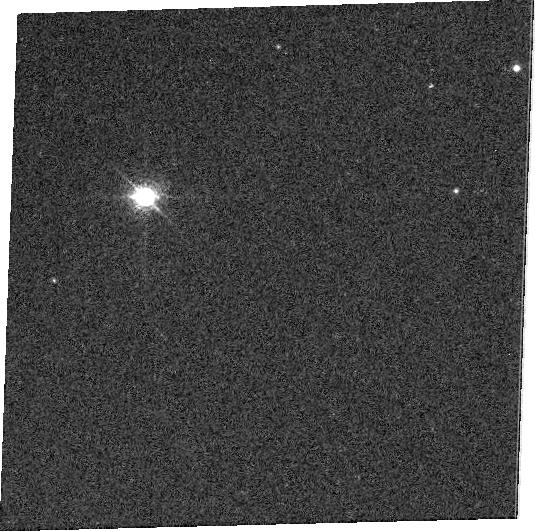
Target: GD71. Instrument: ACS/WFC. Filter: FR931N. Exposure: 6 min. Observation ID: j8c106050

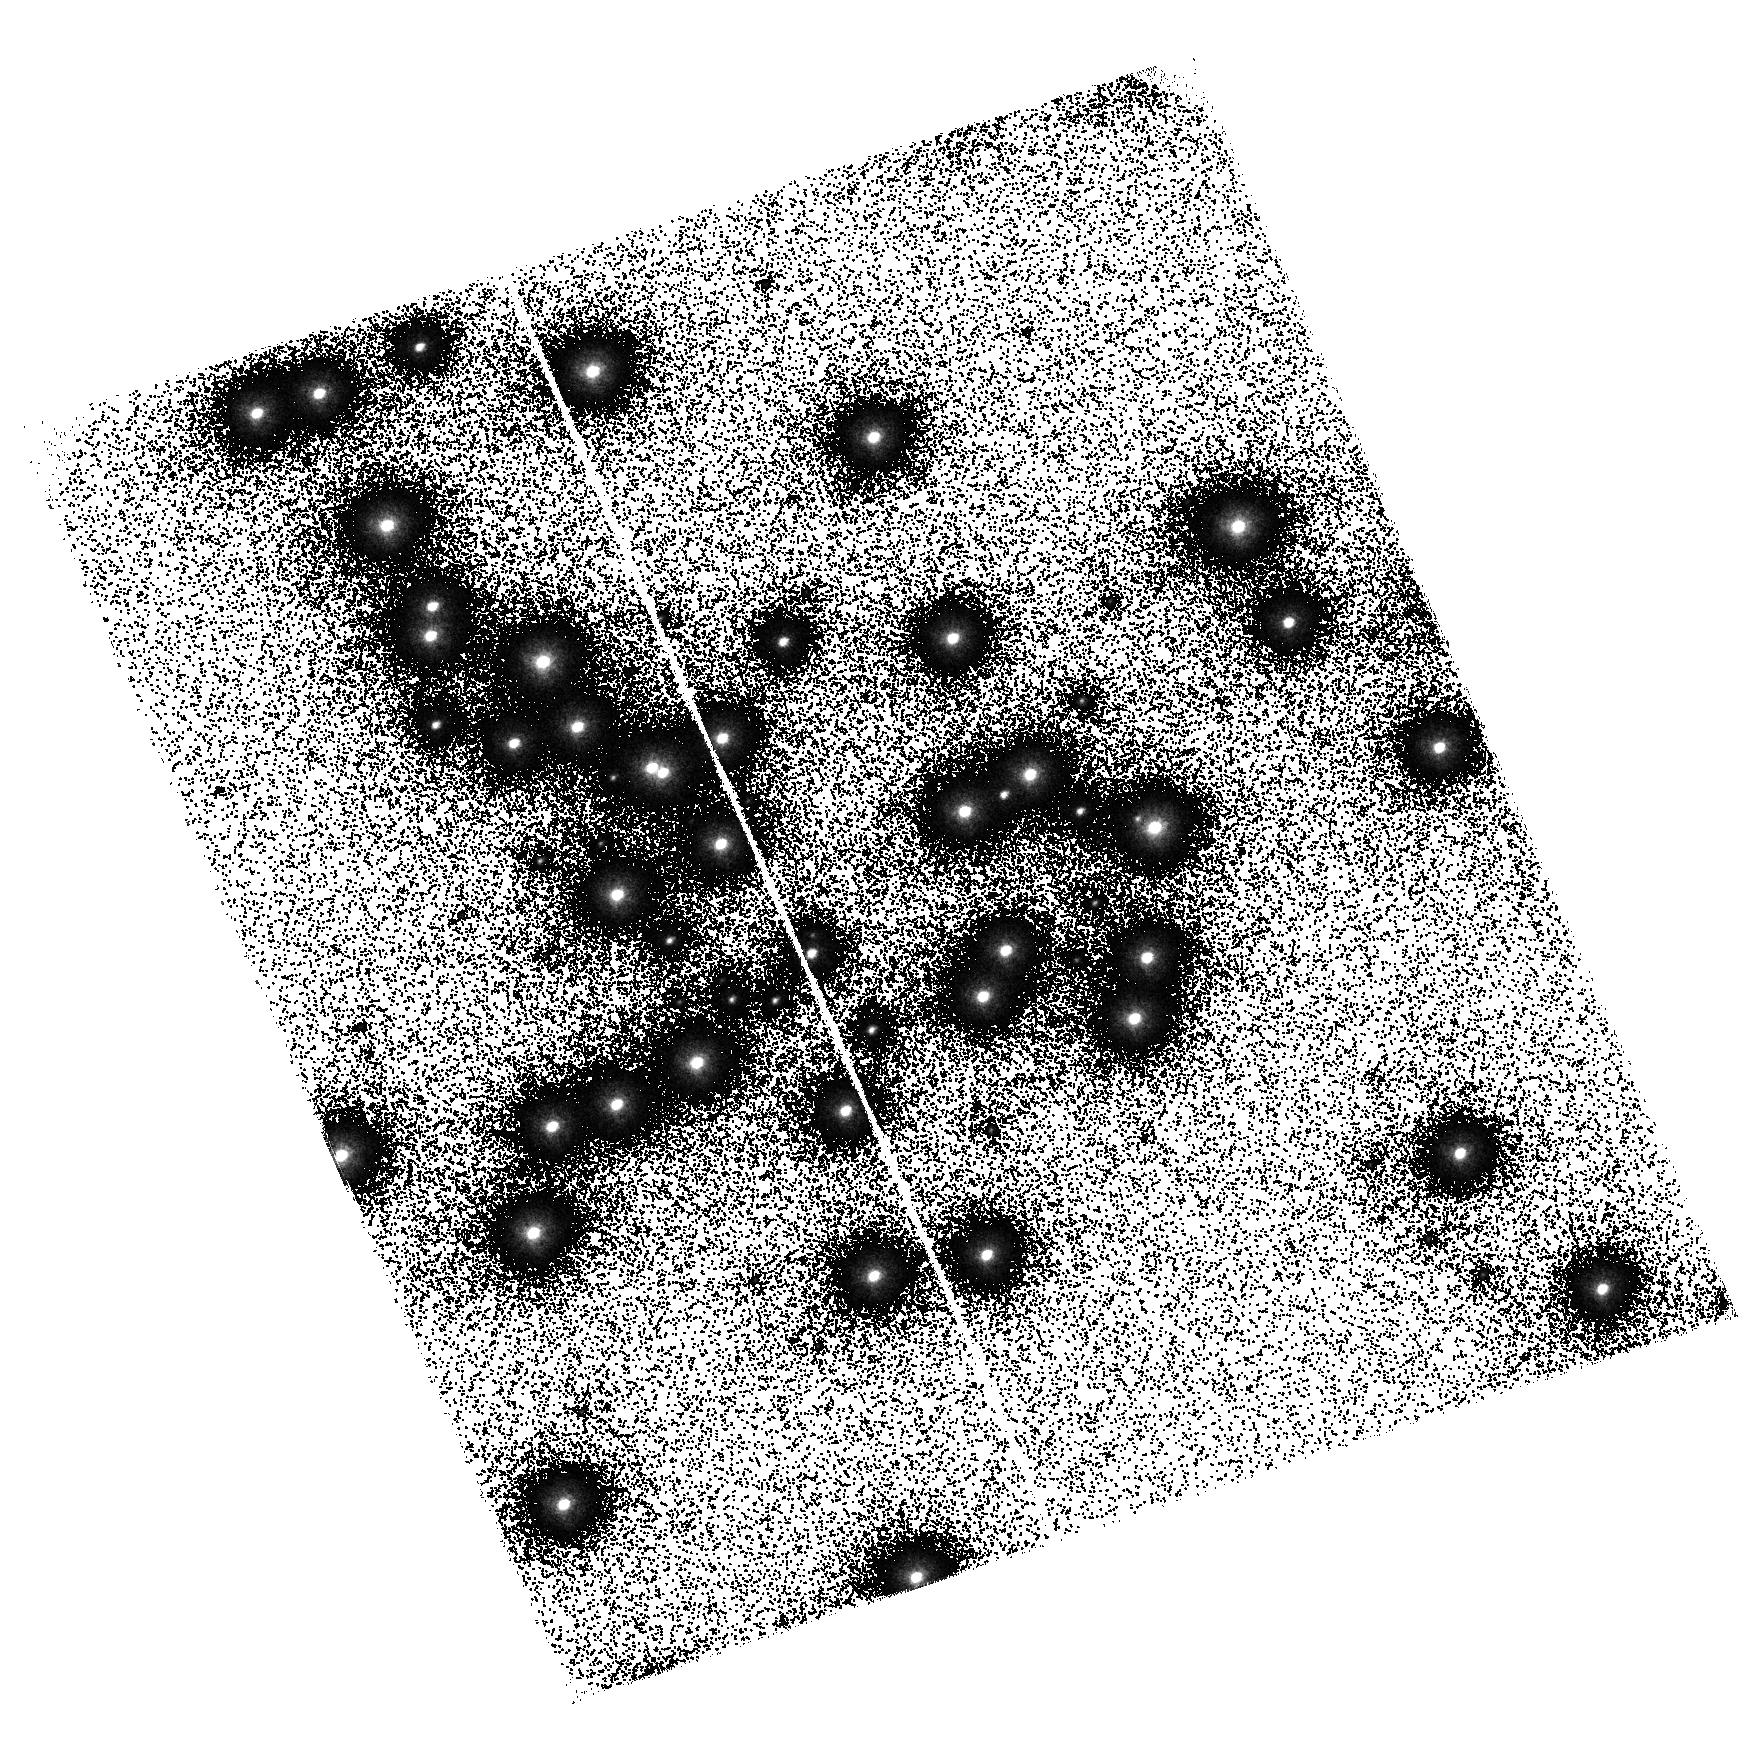
Target: NGC6681-STAR1. Instrument: ACS/SBC. Filter: F125LP. Exposure: 4 min. Observation ID: hst_9020_01_acs_sbc_f125lp_j8c101

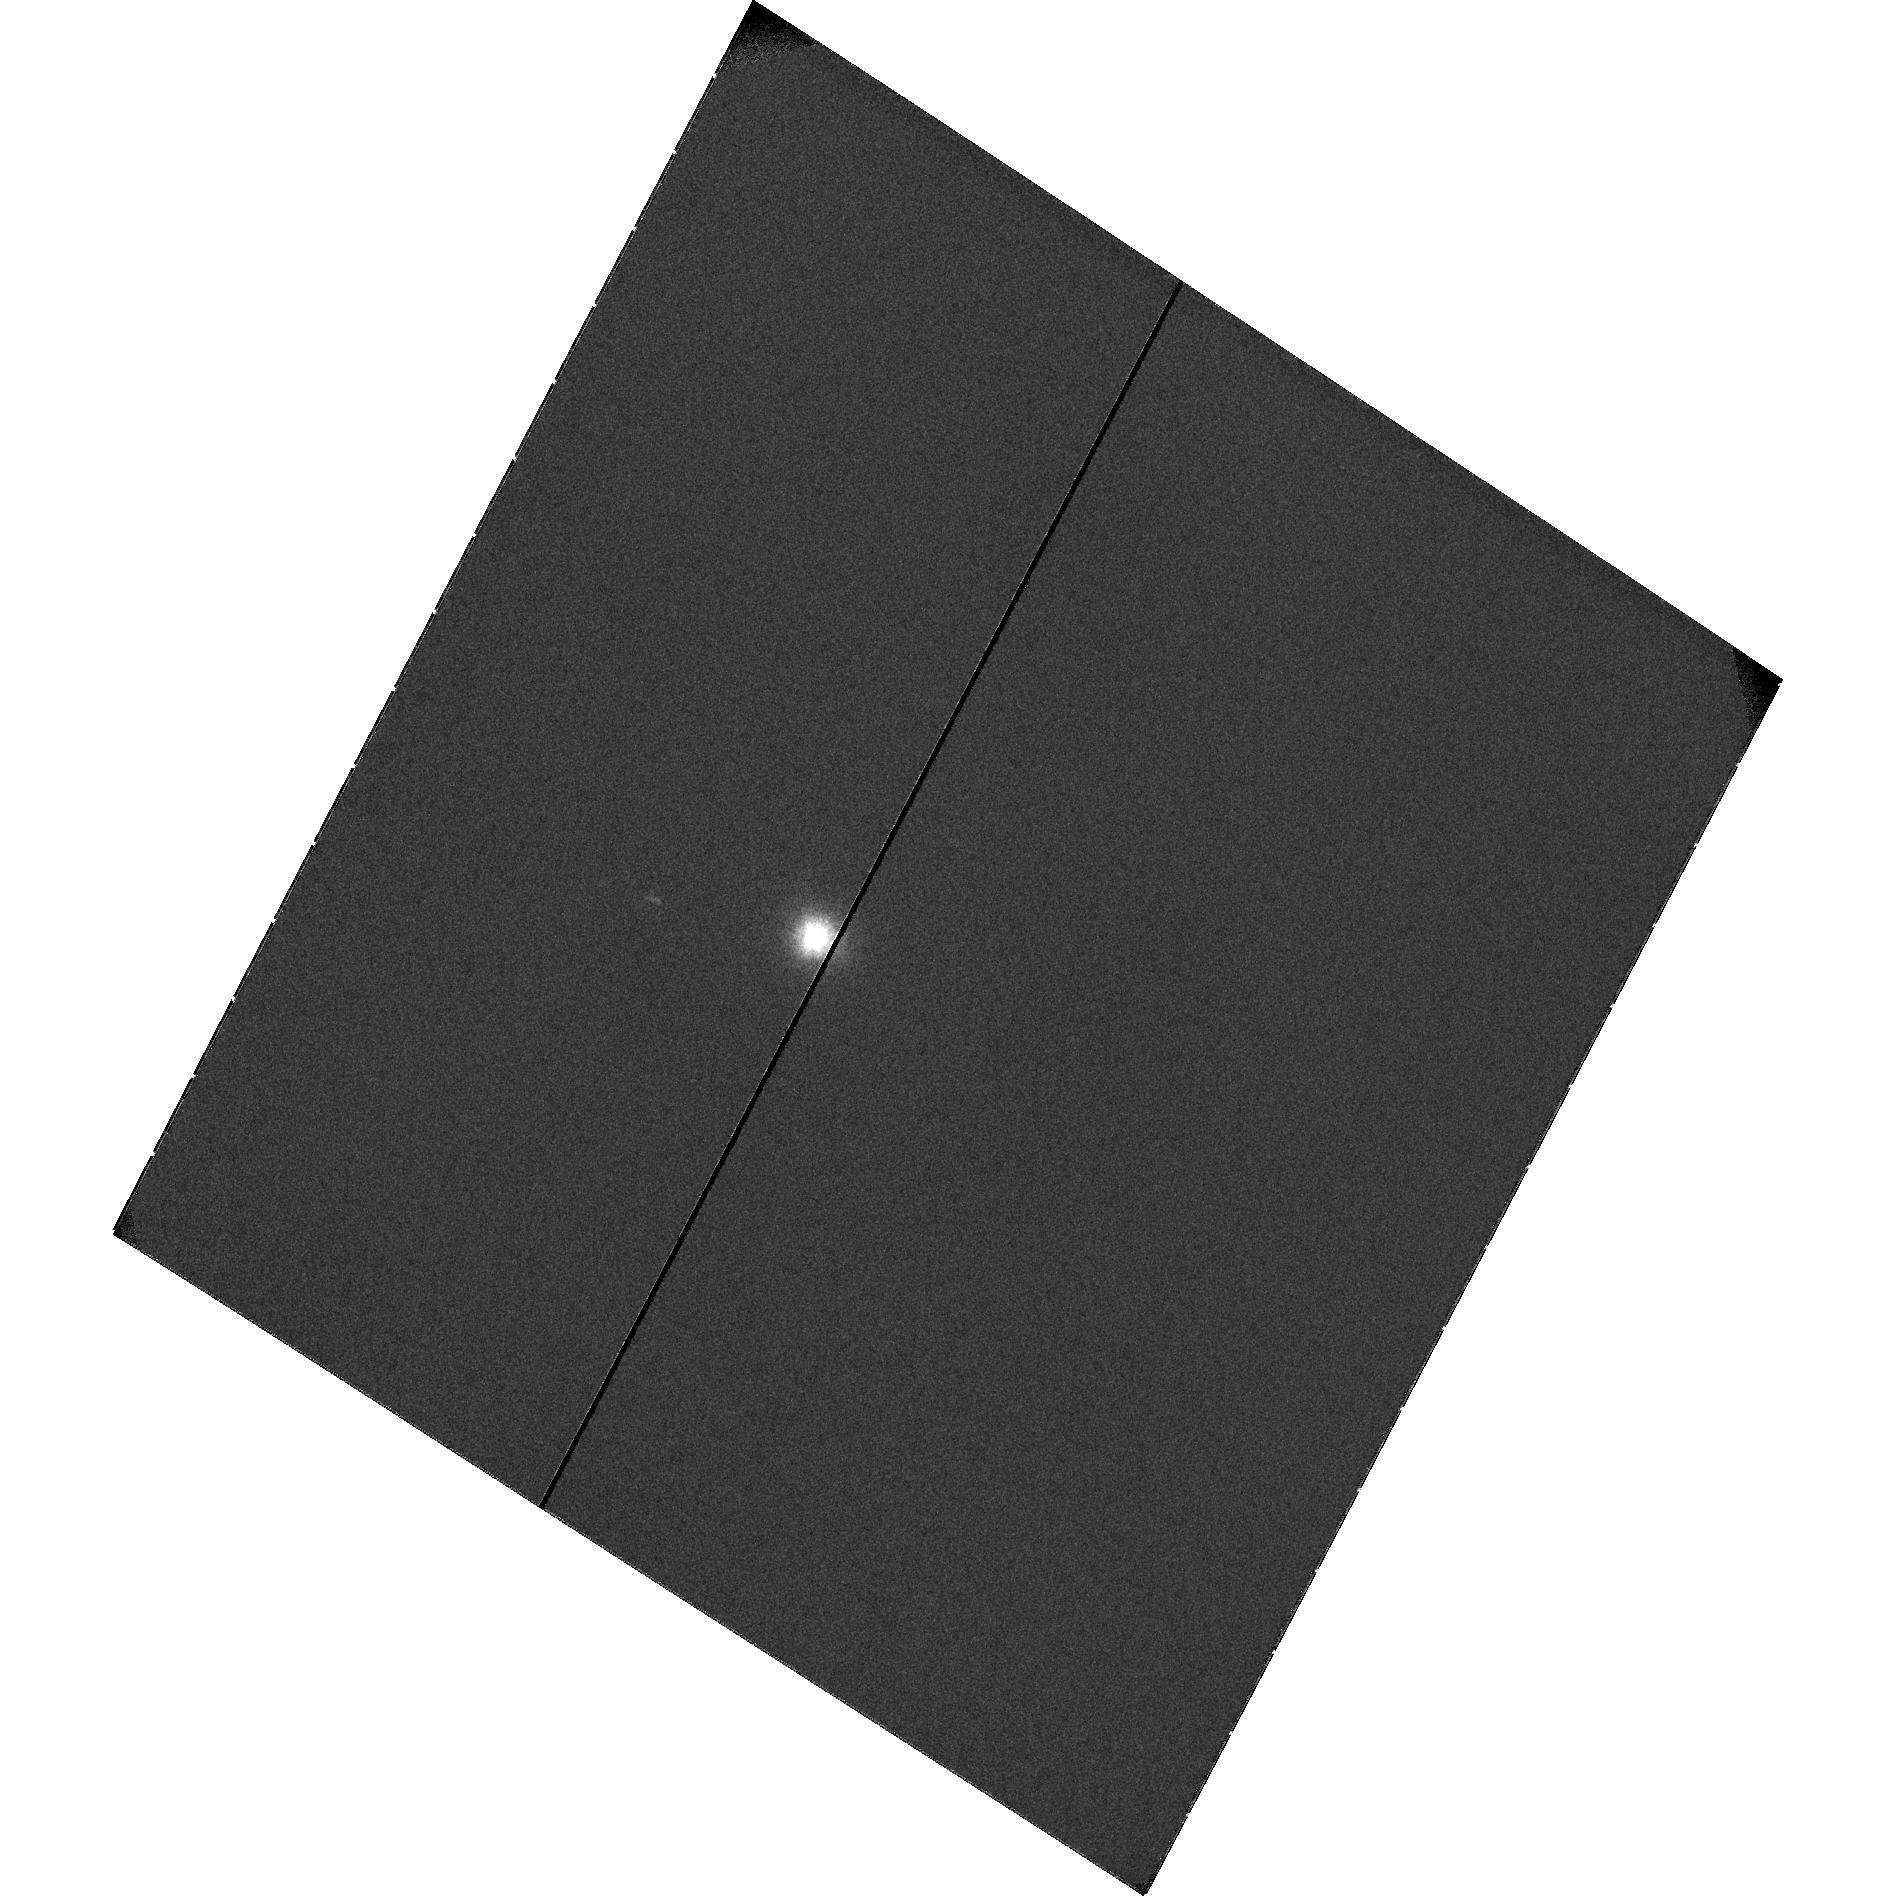
Target: HS2027+0651. Instrument: ACS/SBC. Filter: F122M. Exposure: 13 min. Observation ID: hst_9020_02_acs_sbc_f122m_j8c102

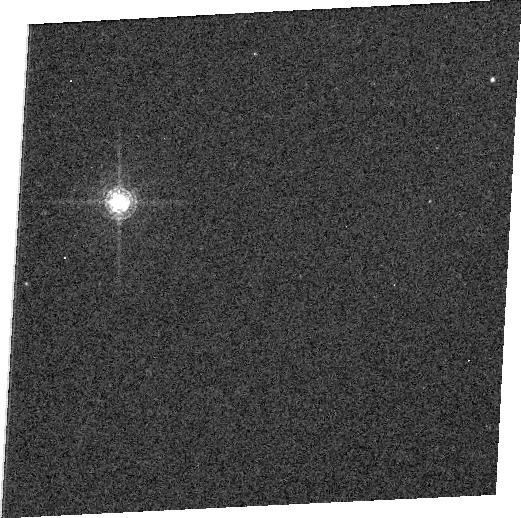
Target: GD71. Instrument: ACS/WFC. Filter: FR716N. Exposure: 2 min. Observation ID: j8c1d5080

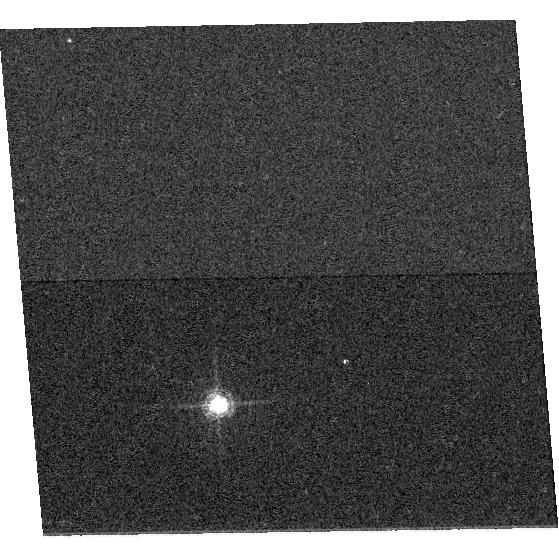
Target: GD71. Instrument: ACS/WFC. Filter: F660N. Exposure: 5 min. Observation ID: hst_9020_04_acs_wfc_f660n_j8c104

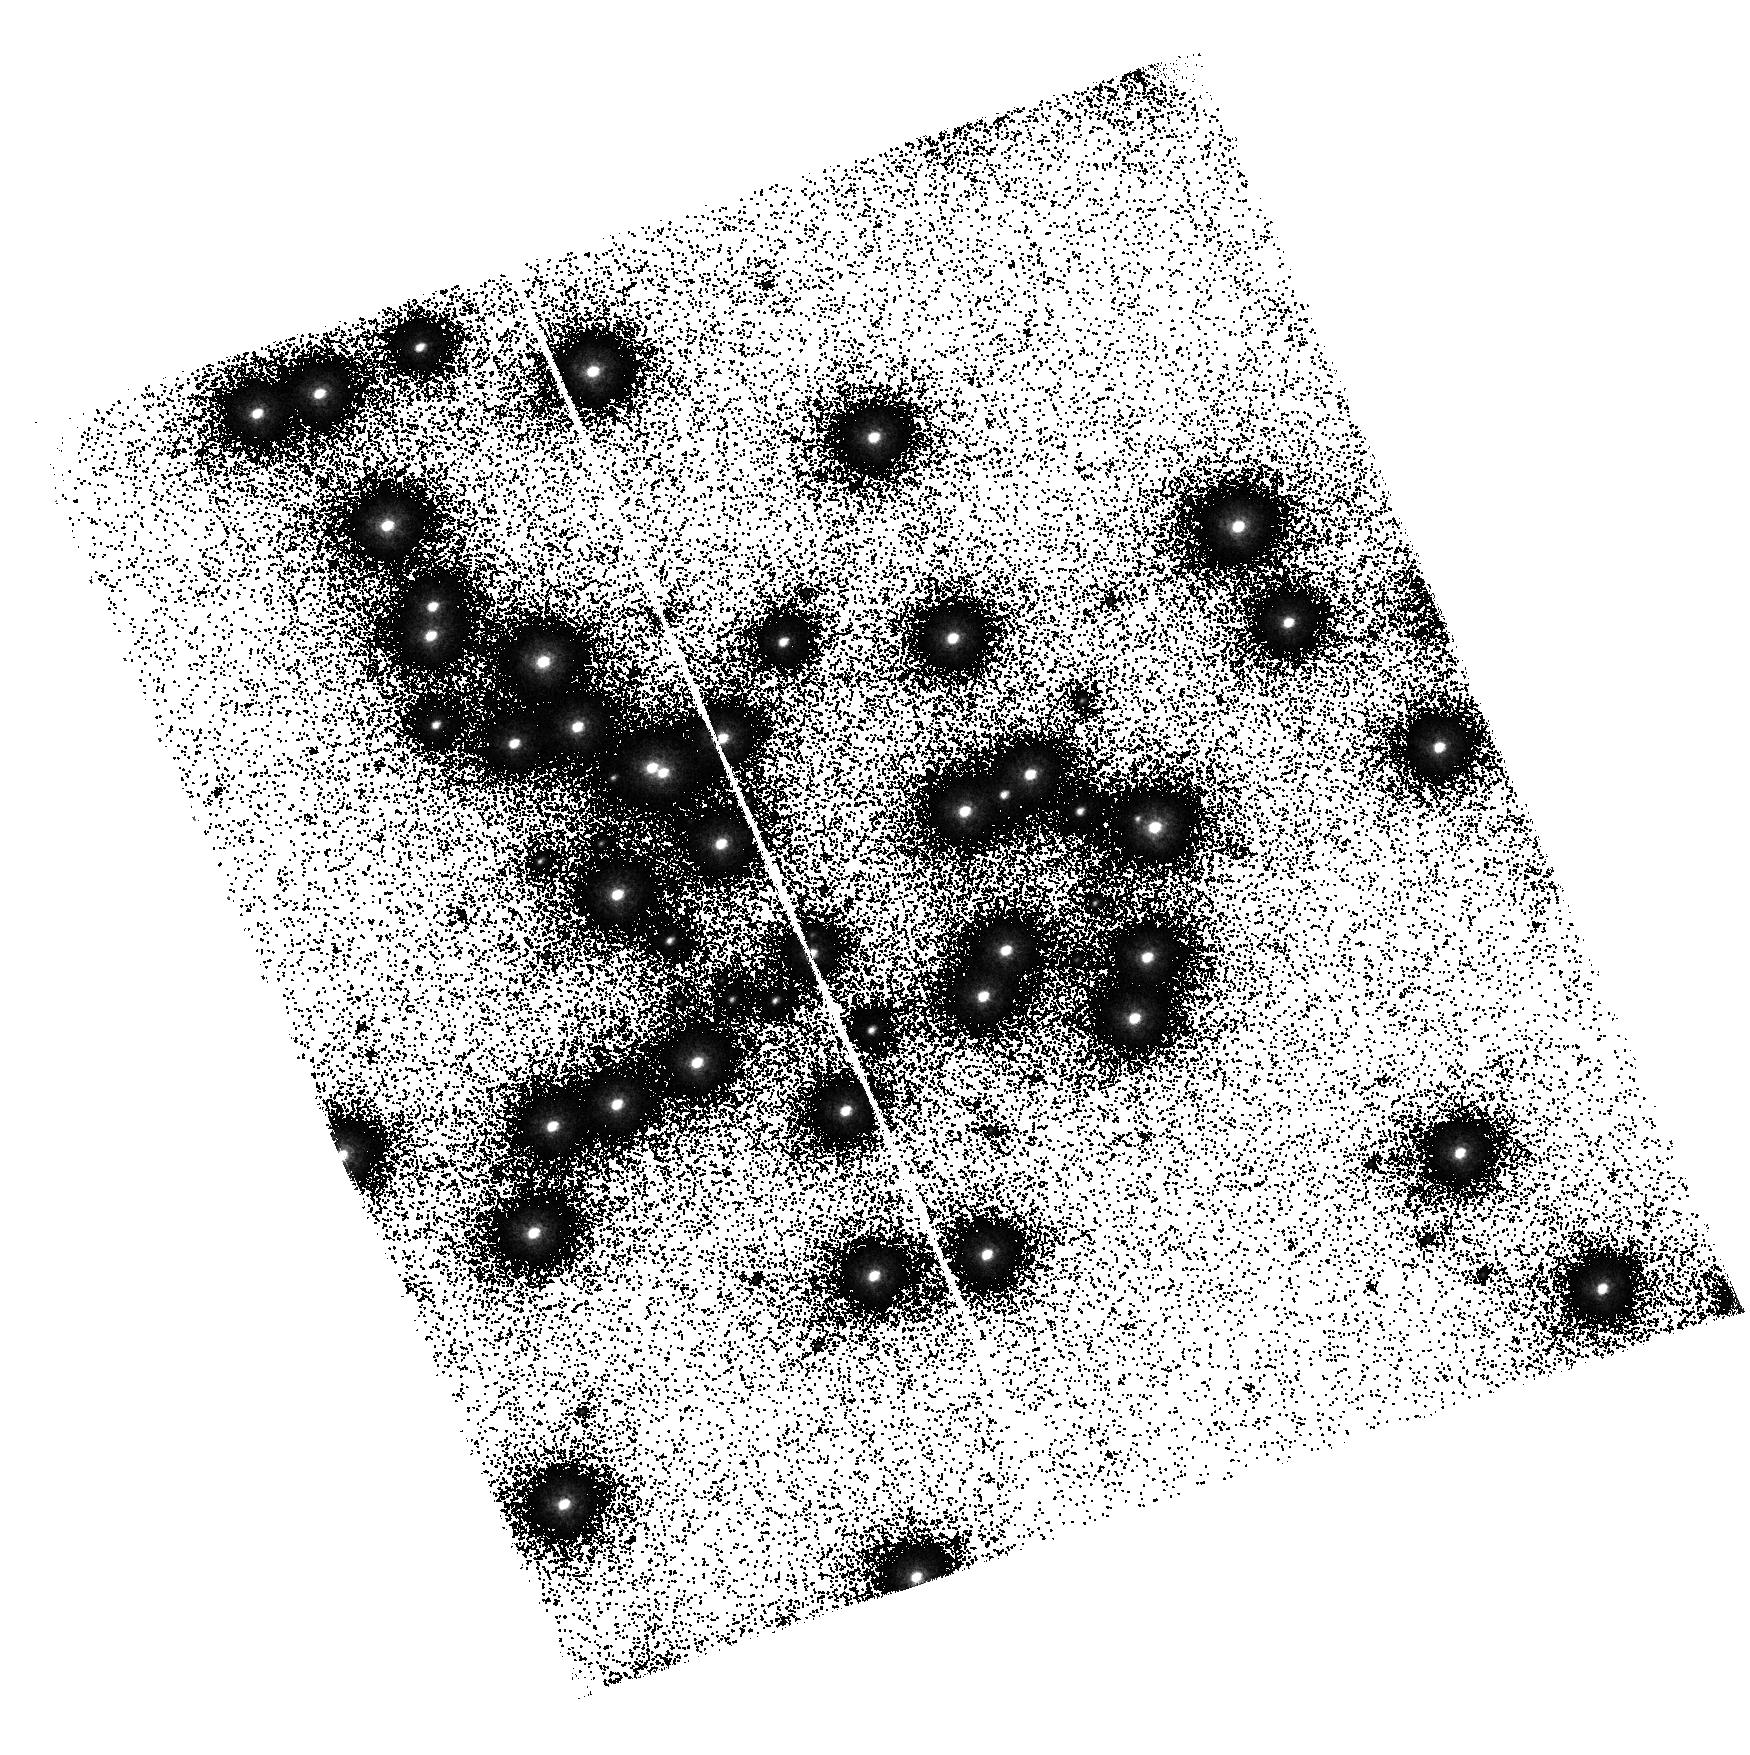
Target: NGC6681-STAR1. Instrument: ACS/SBC. Filter: F140LP. Exposure: 6 min. Observation ID: hst_9020_01_acs_sbc_f140lp_j8c101

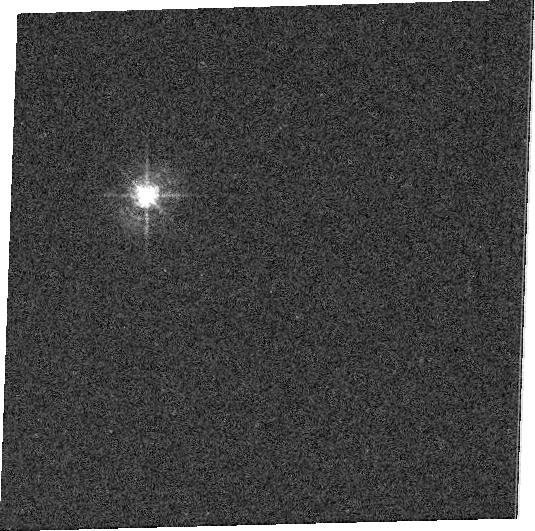
Target: GD71. Instrument: ACS/WFC. Filter: FR462N. Exposure: 1 min. Observation ID: j8c1a5070

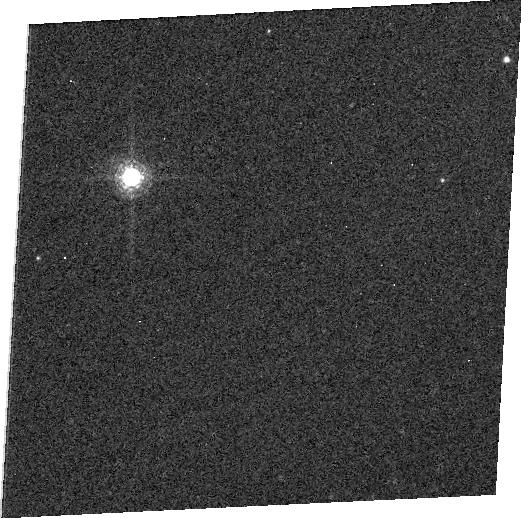
Target: GD71. Instrument: ACS/WFC. Filter: FR853N. Exposure: 4 min. Observation ID: j8c1030k0

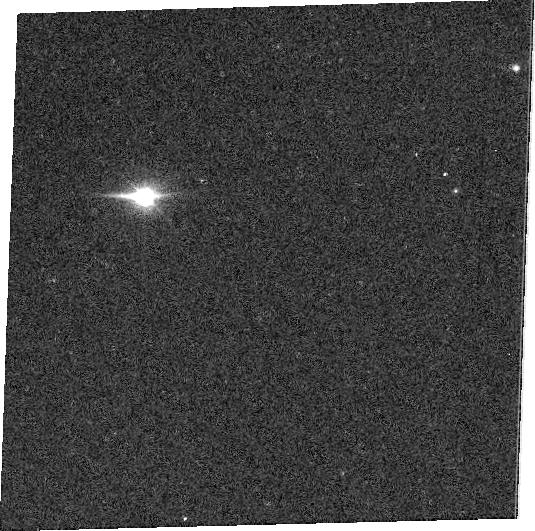
Target: GD71. Instrument: ACS/WFC. Filter: FR1016N. Exposure: 10 min. Observation ID: j8c1060c0

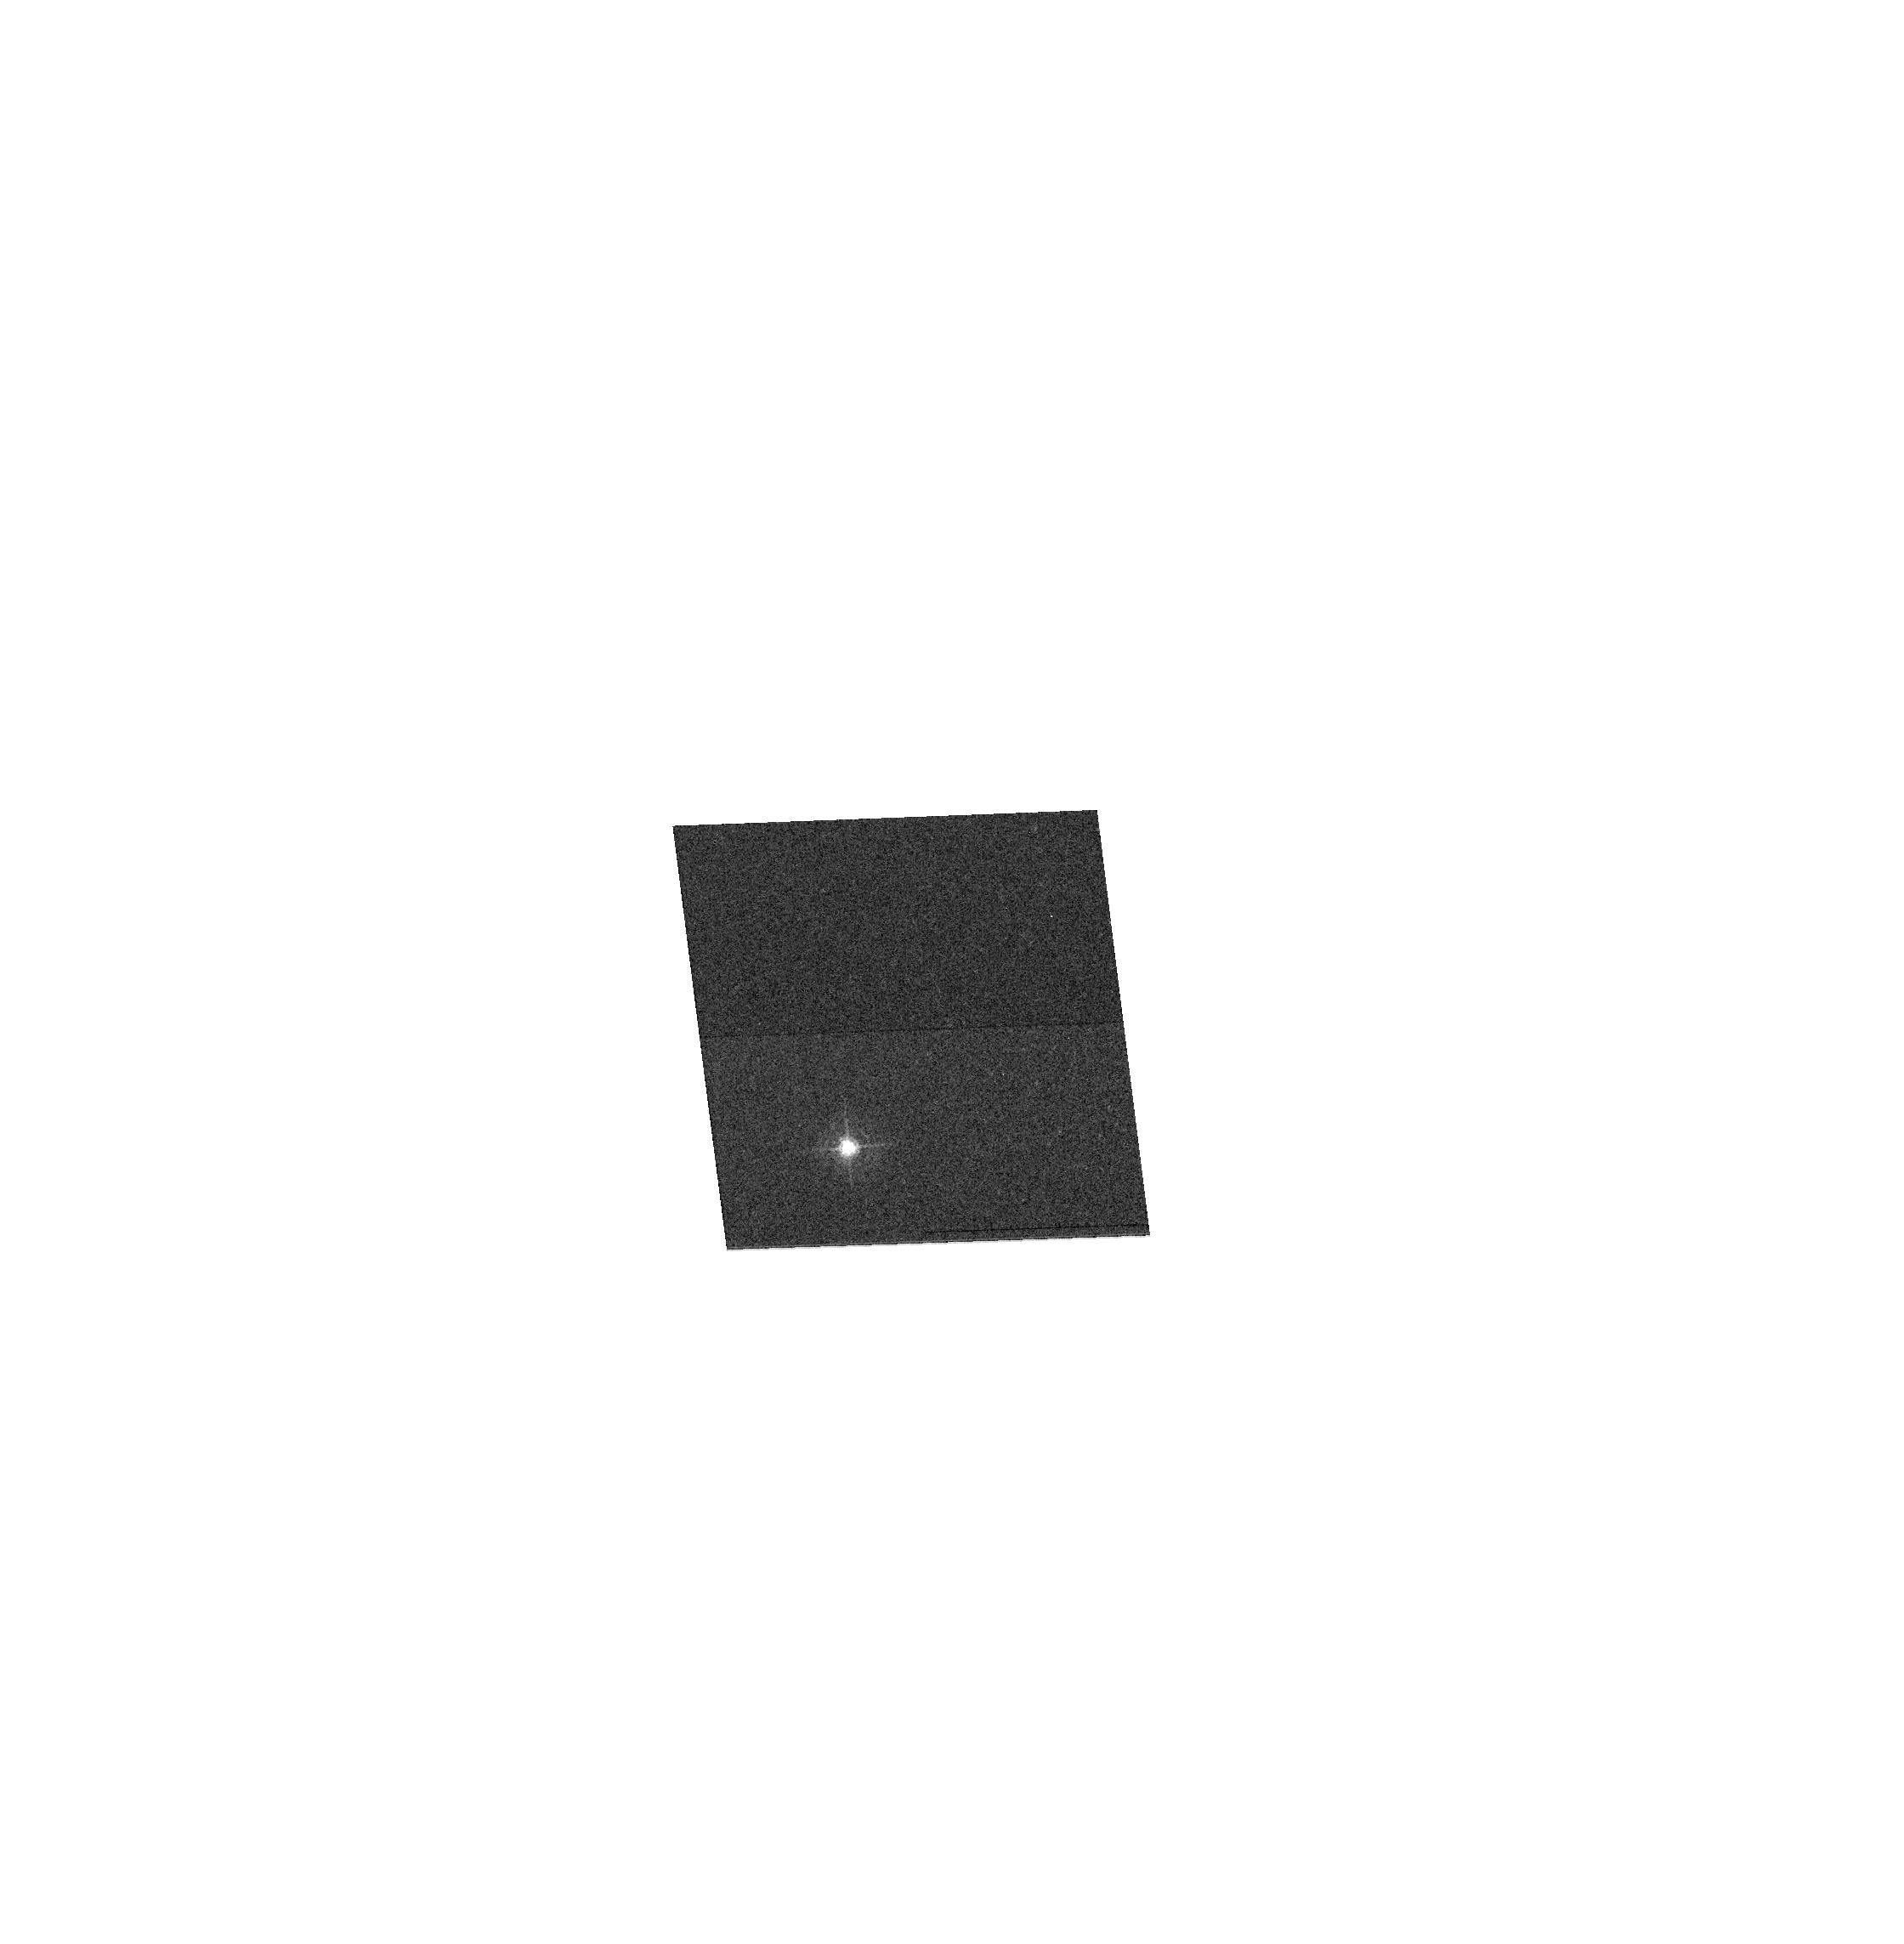
Target: GD71. Instrument: ACS/WFC. Filter: F502N. Exposure: 2 min. Observation ID: hst_9020_03_acs_wfc_f502n_j8c103

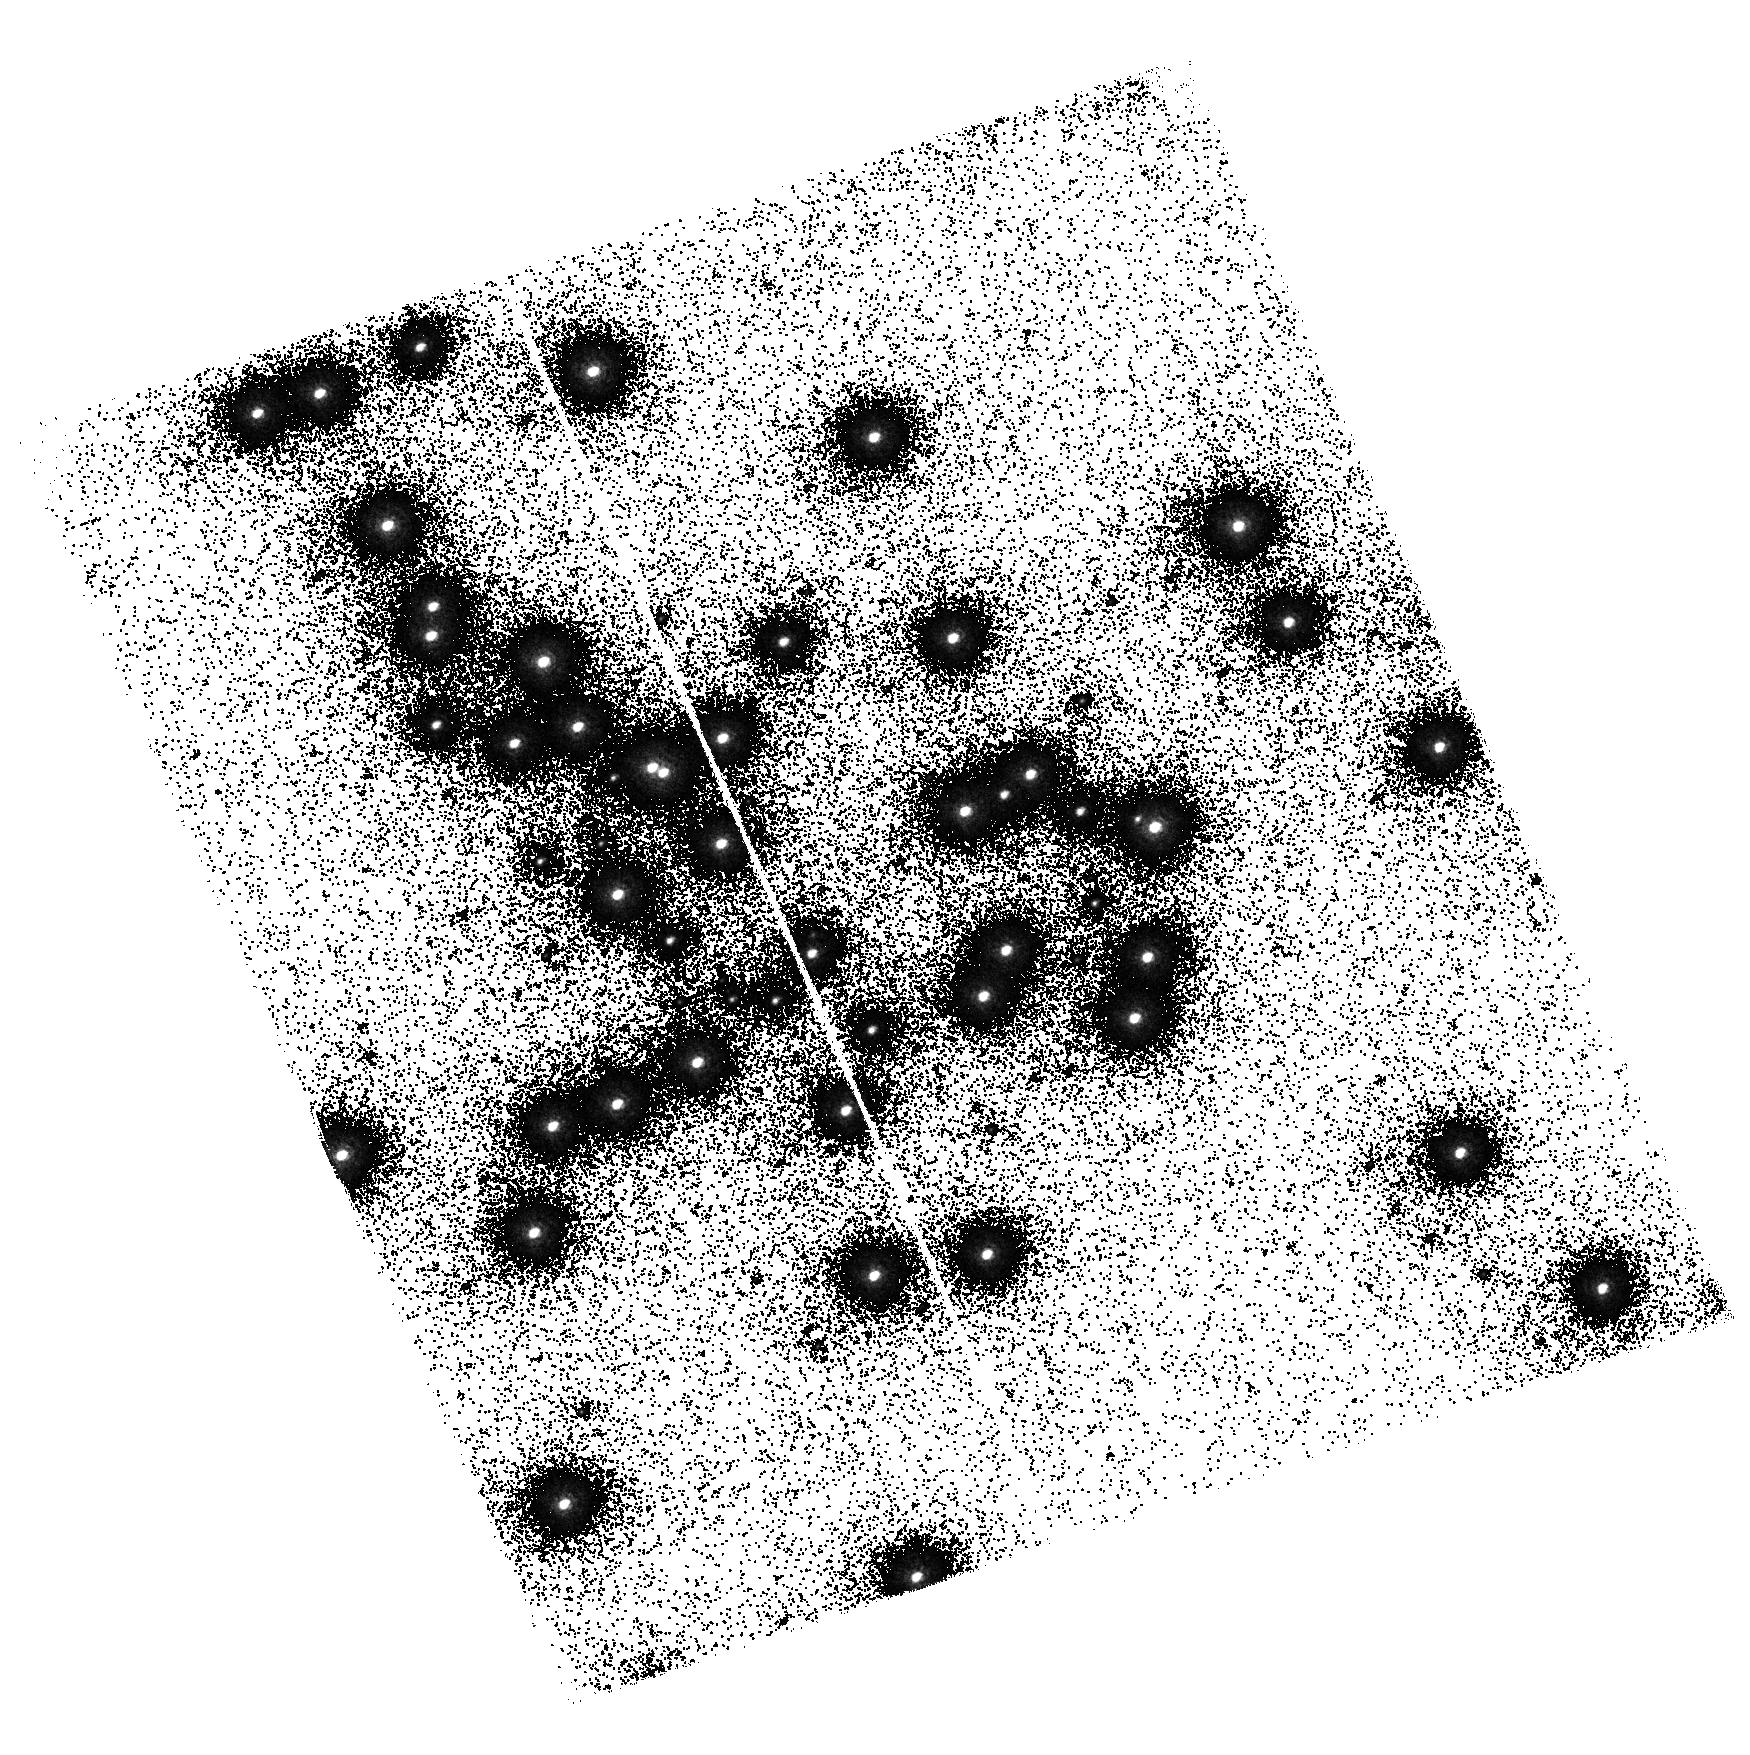
Target: NGC6681-STAR1. Instrument: ACS/SBC. Filter: F150LP. Exposure: 8 min. Observation ID: hst_9020_01_acs_sbc_f150lp_j8c101

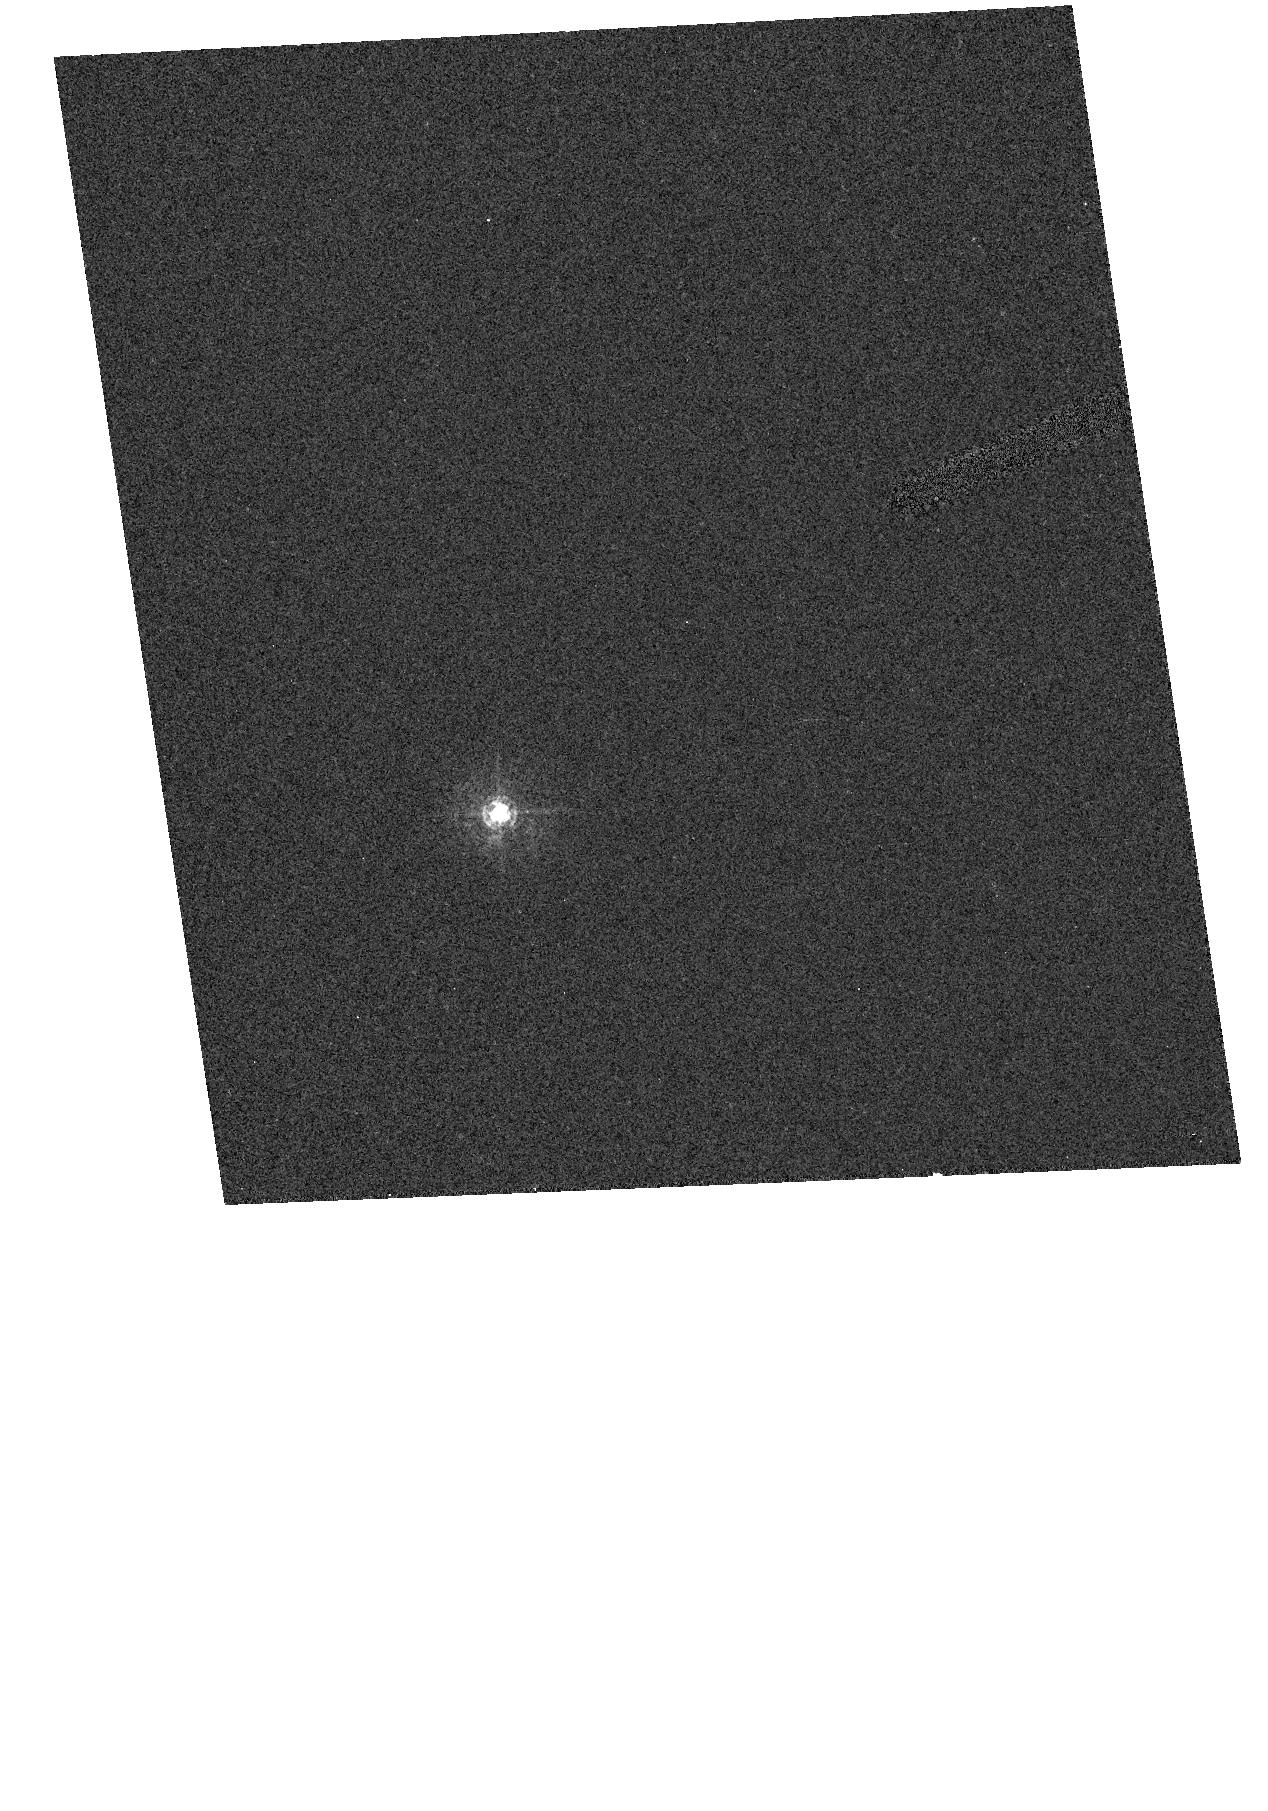
Target: GD71. Instrument: ACS/HRC. Filter: F344N. Exposure: 3 min. Observation ID: hst_9020_07_acs_hrc_f344n_j8c107

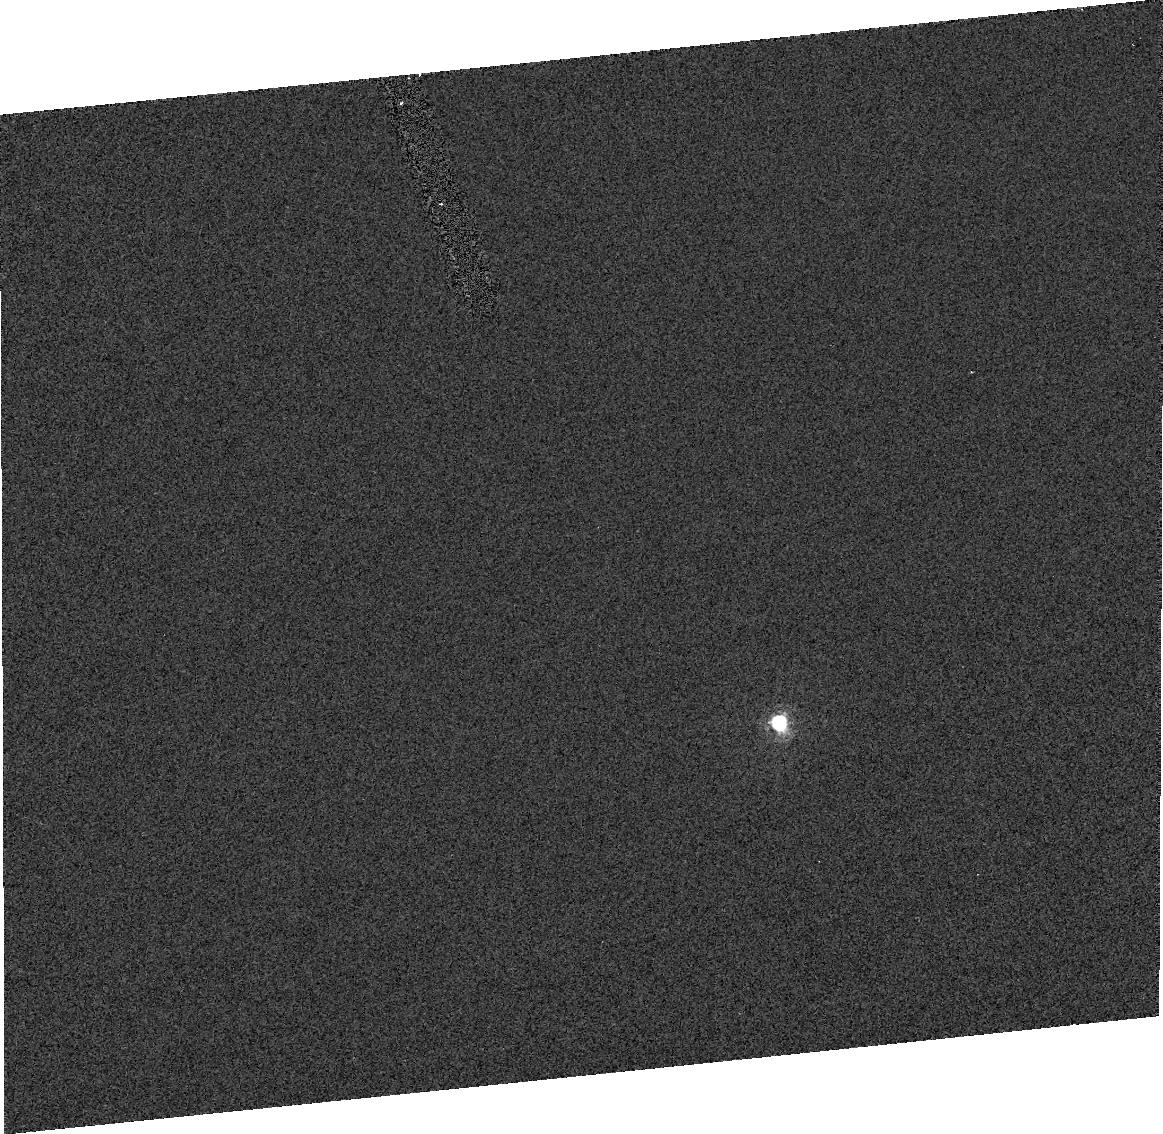
Target: GD71. Instrument: ACS/HRC. Filter: FR388N. Exposure: 1 min. Observation ID: j8c1070j0

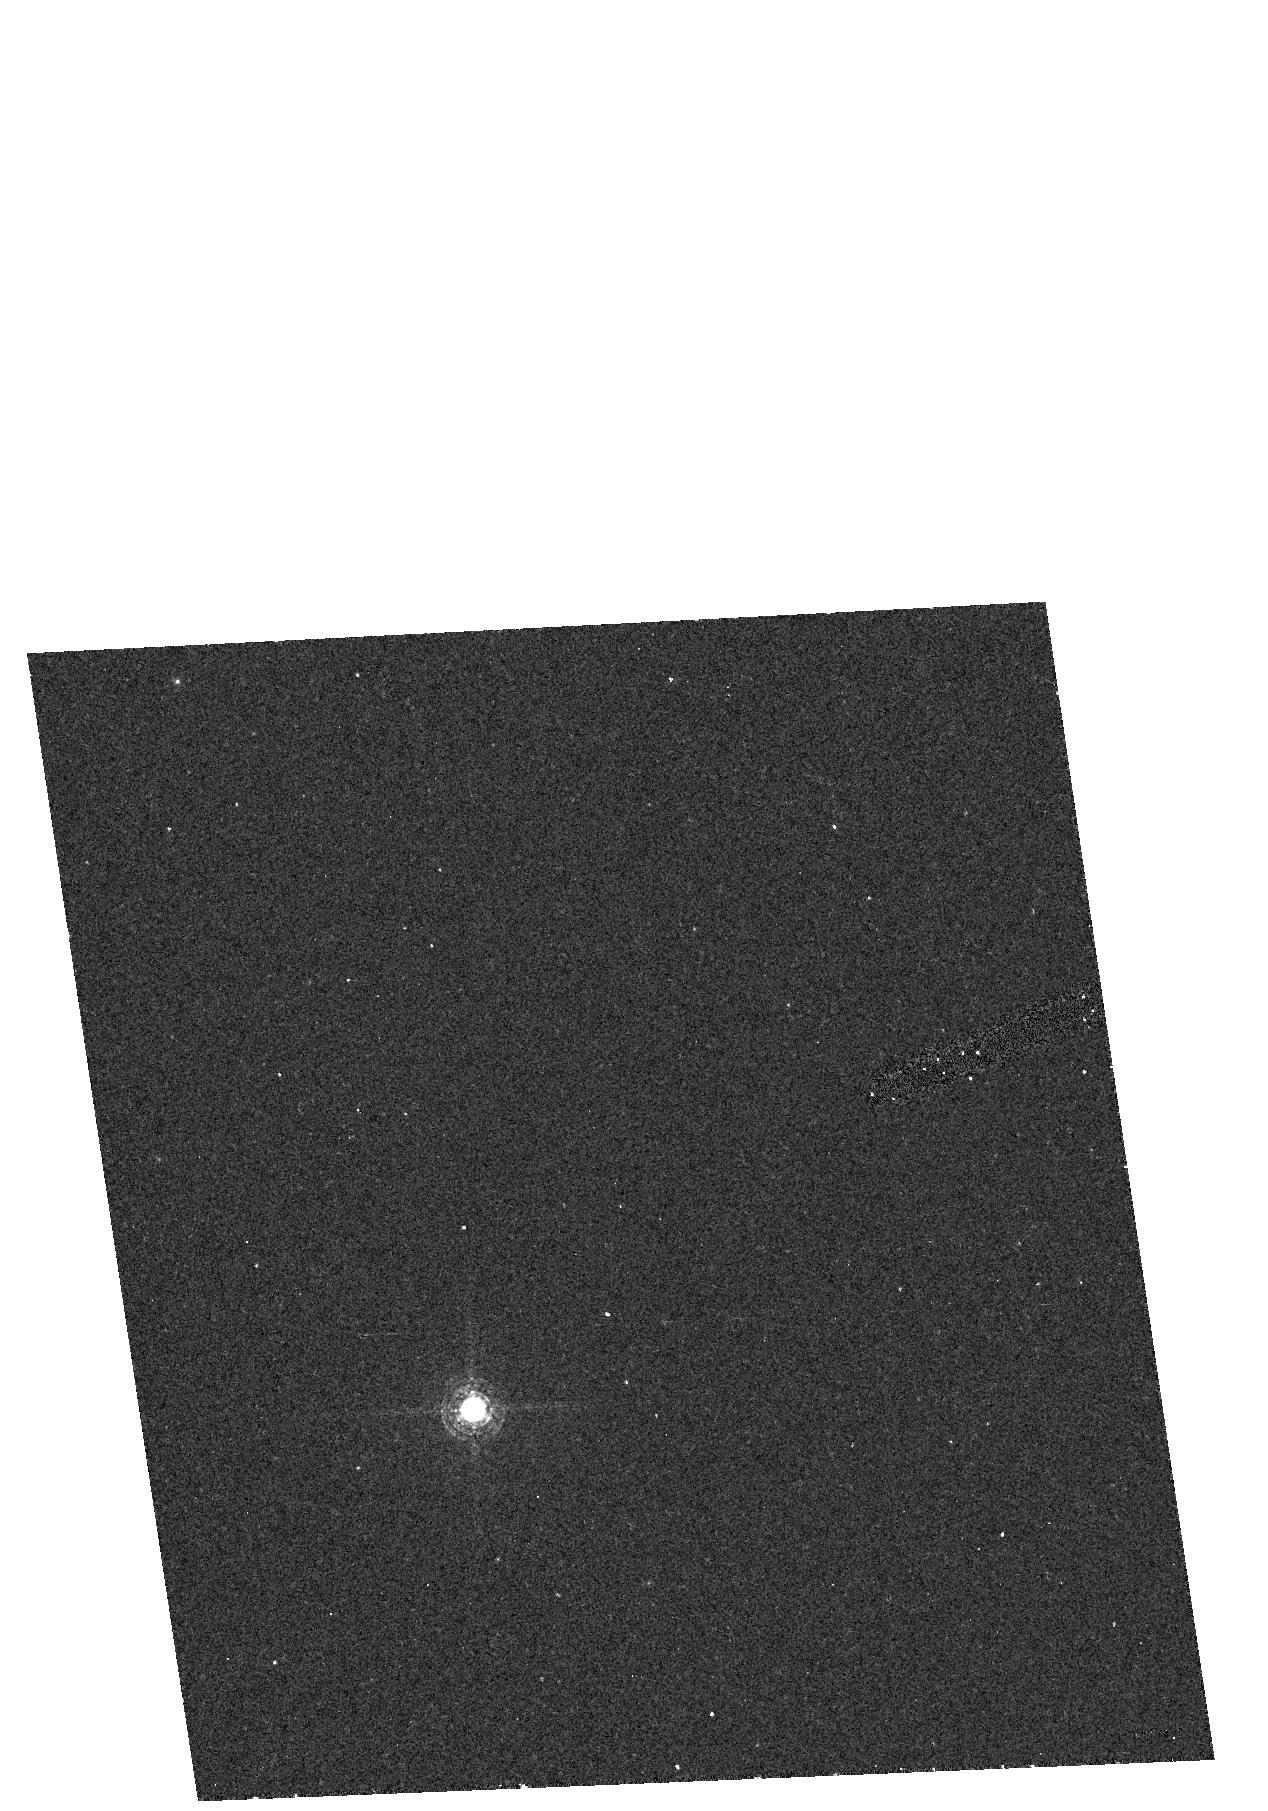
Target: GD71. Instrument: ACS/HRC. Filter: F658N. Exposure: 8 min. Observation ID: hst_9020_07_acs_hrc_f658n_j8c107

Preliminary ACS Sensitivity (PI: De Marchi, Guido)

A spectrophotometric standard star is observed through each filter of each camera to assess the sensitivity of the instrument. The star is placed at the centre of the aperture, and two images are taken through each filter. Since subarrays are used, this programme must be executed after the ACS has been properly aligned to the FGS reference system, i.e. after execution of programme 9011 and subsequent updates.